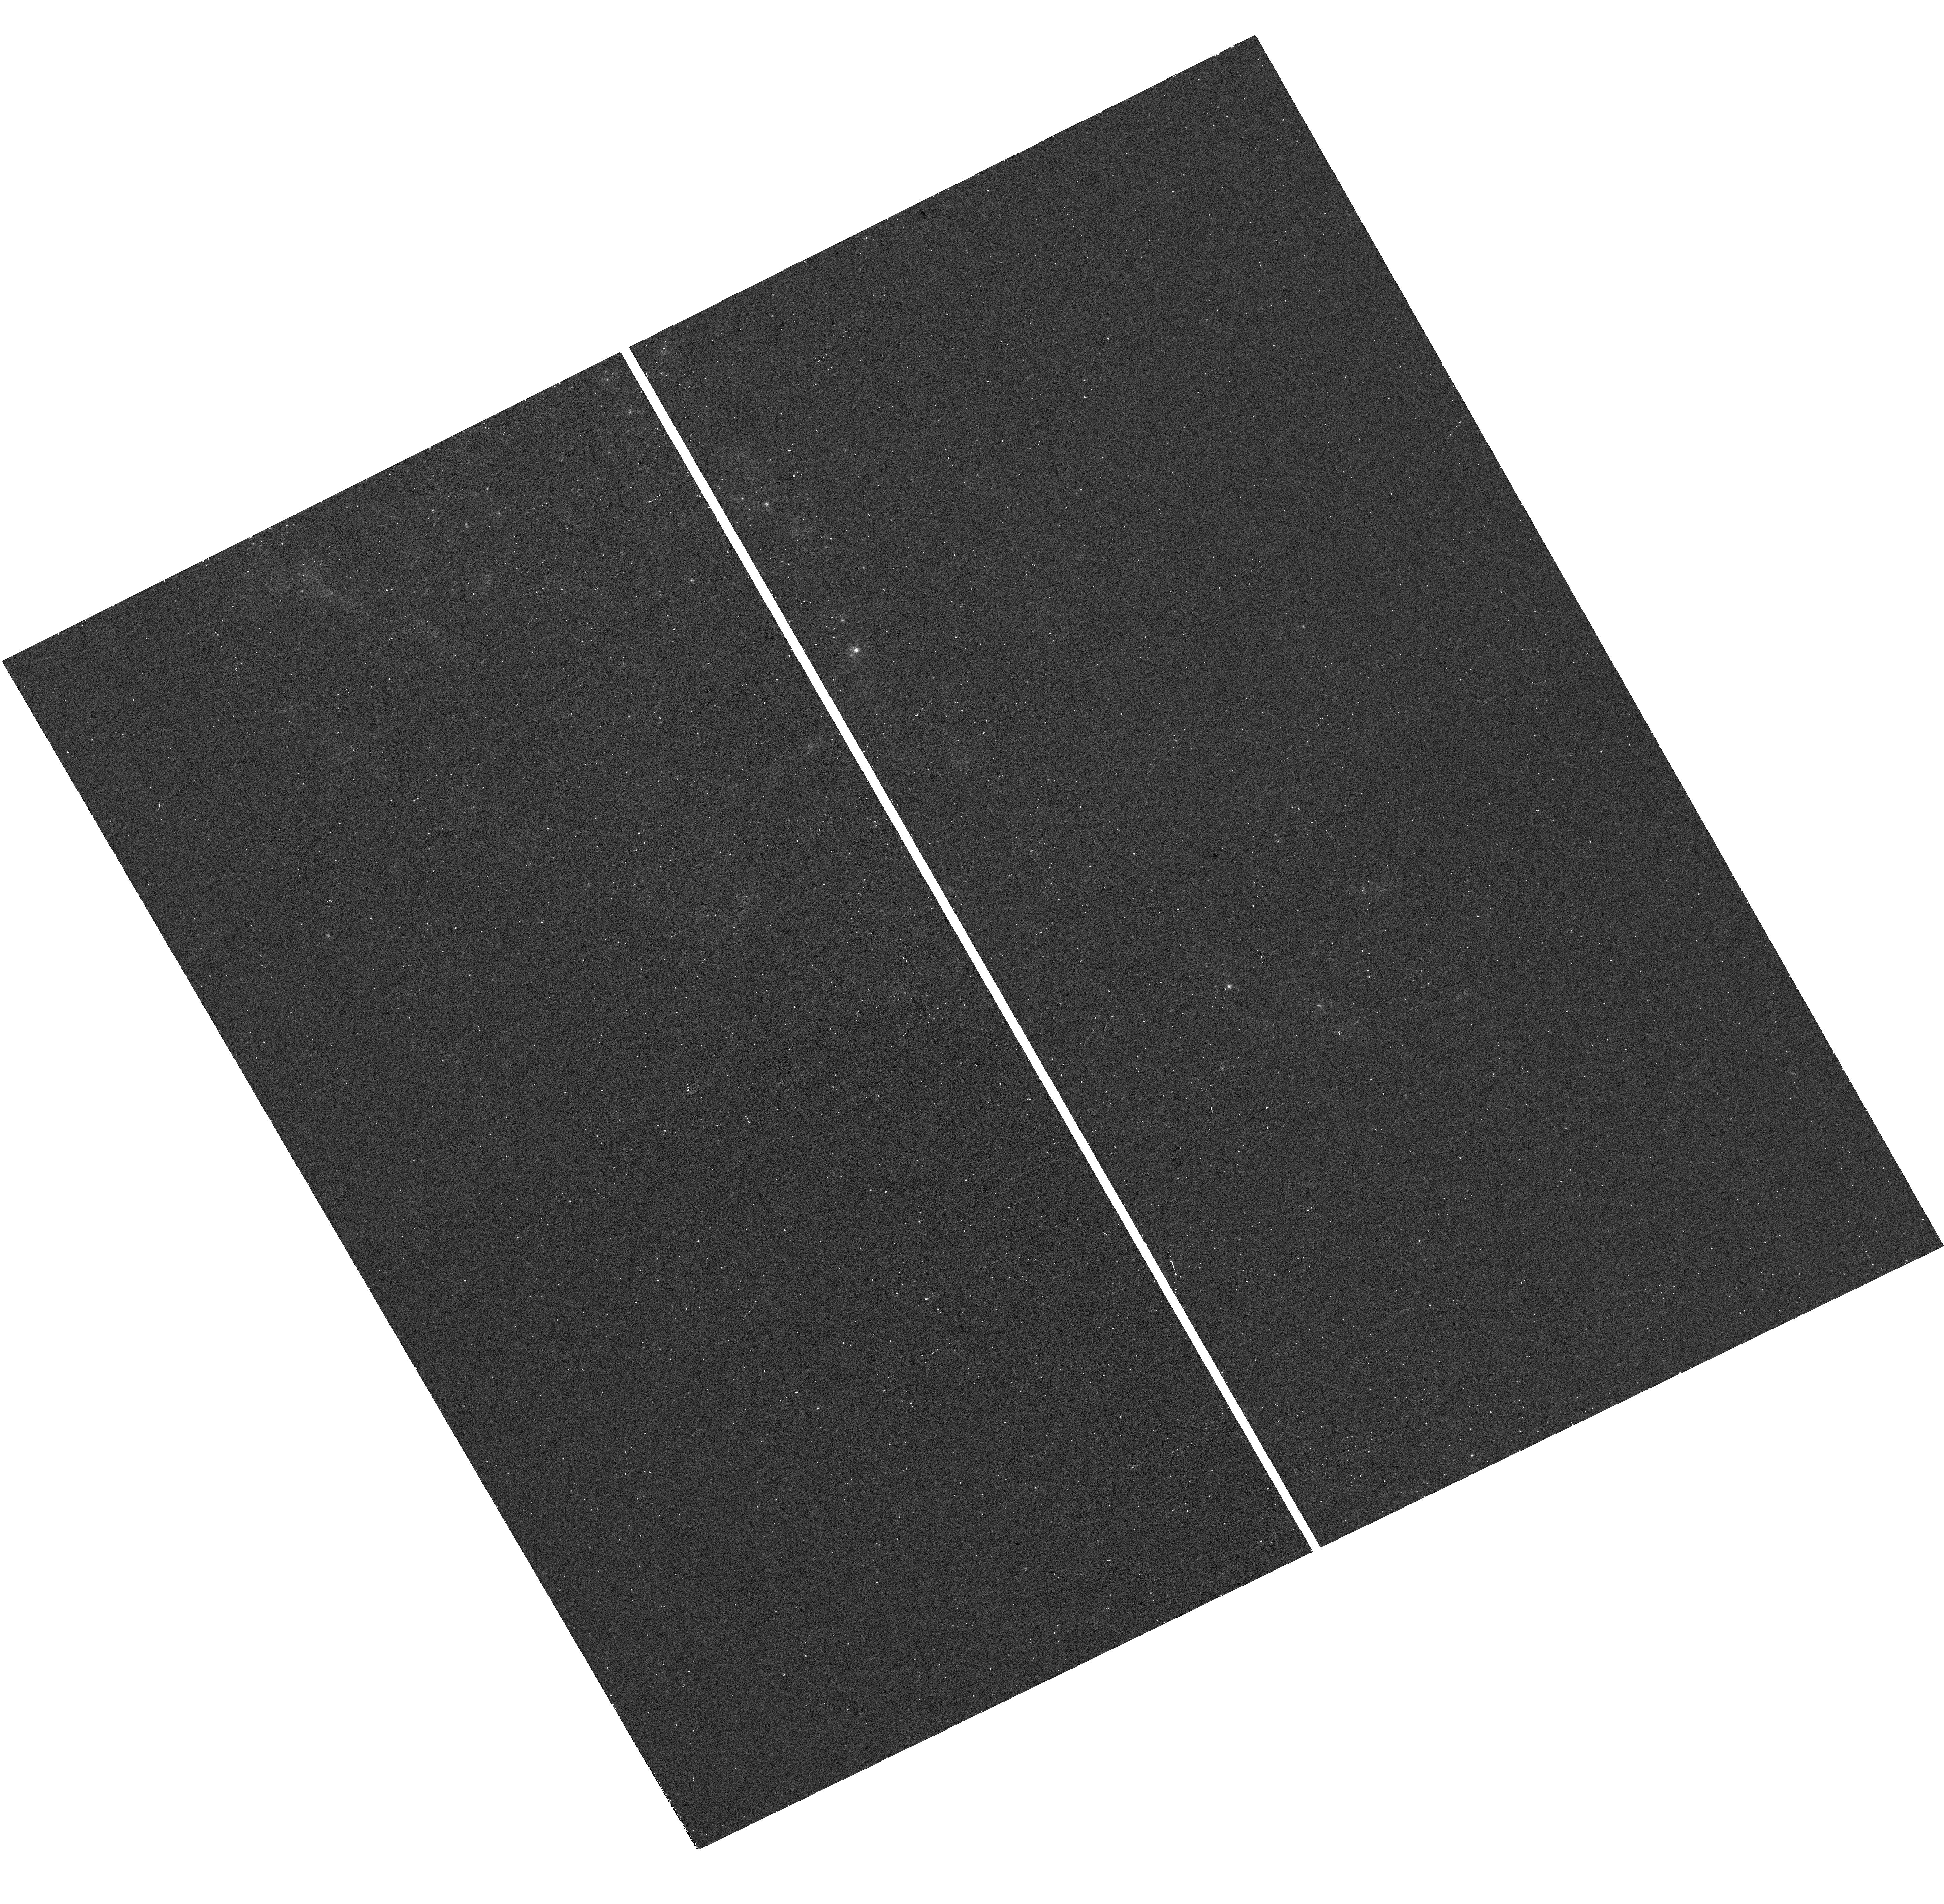
Target: SN2021YJA. Instrument: WFC3/UVIS. Filter: F275W. Exposure: 18 min. Observation ID: hst_17506_10_wfc3_uvis_f275w_if8c10

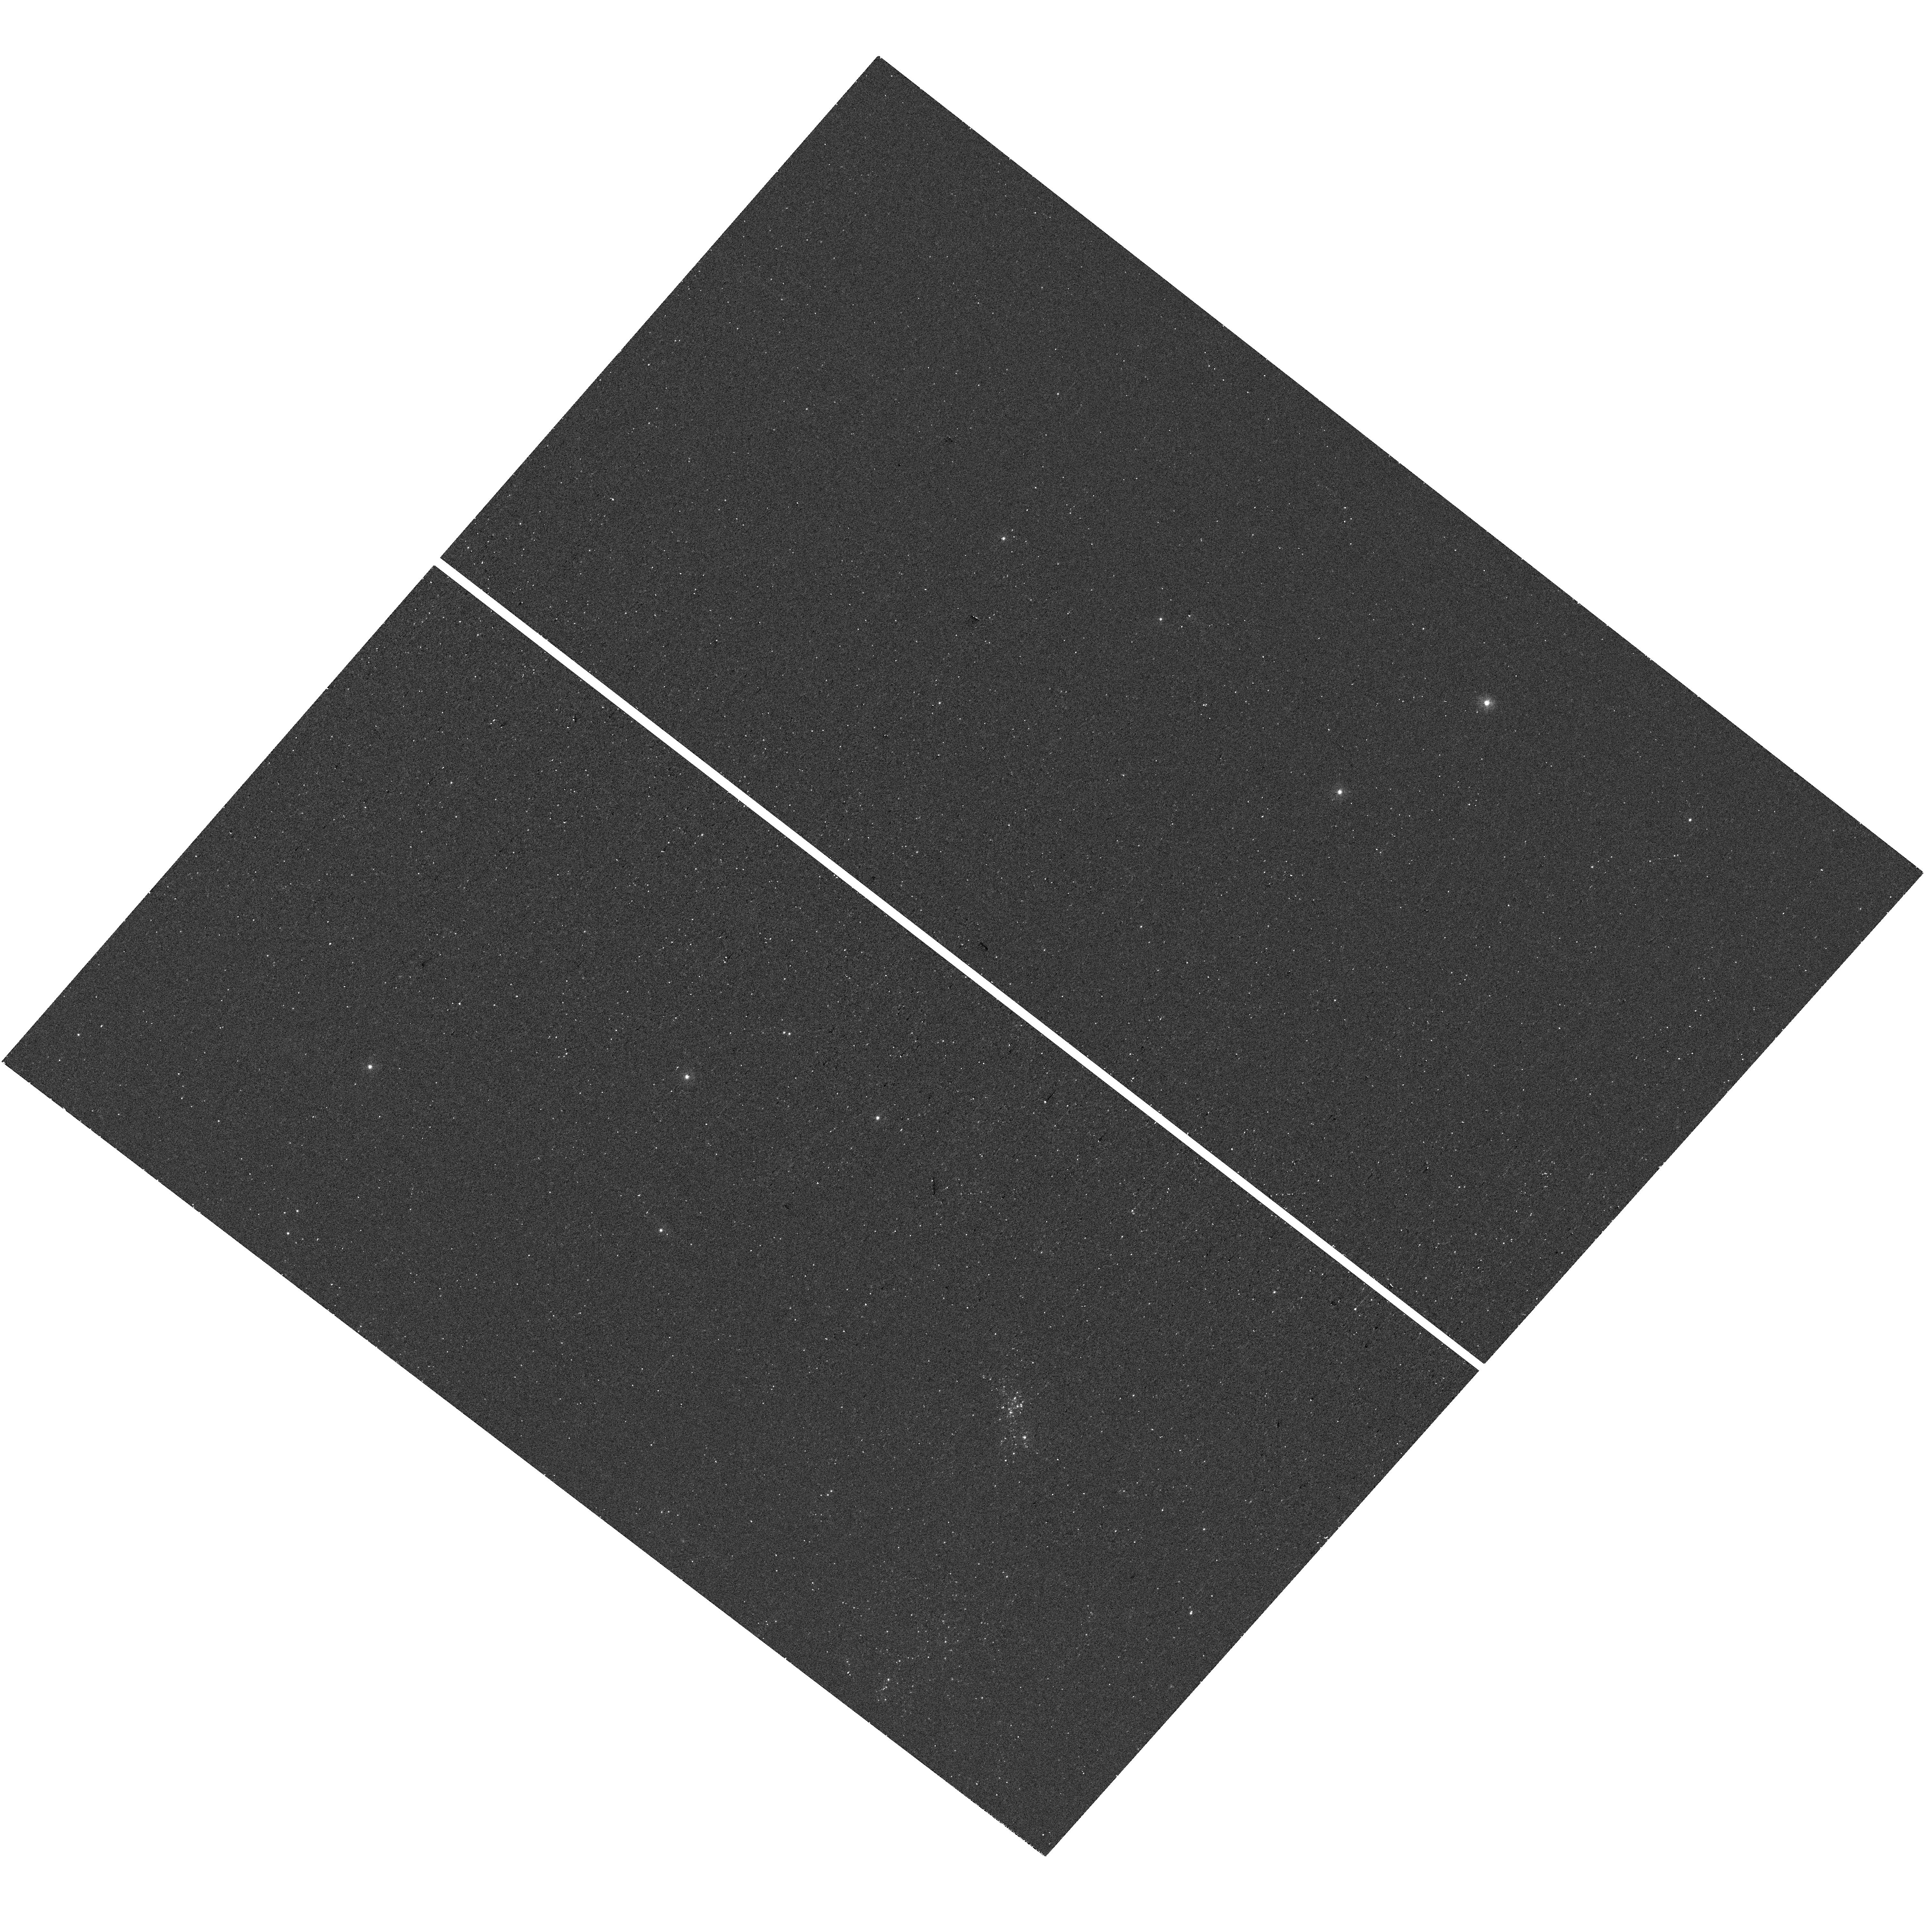
Target: SN2005AF. Instrument: WFC3/UVIS. Filter: F275W. Exposure: 20 min. Observation ID: hst_17506_03_wfc3_uvis_f275w_if8c03

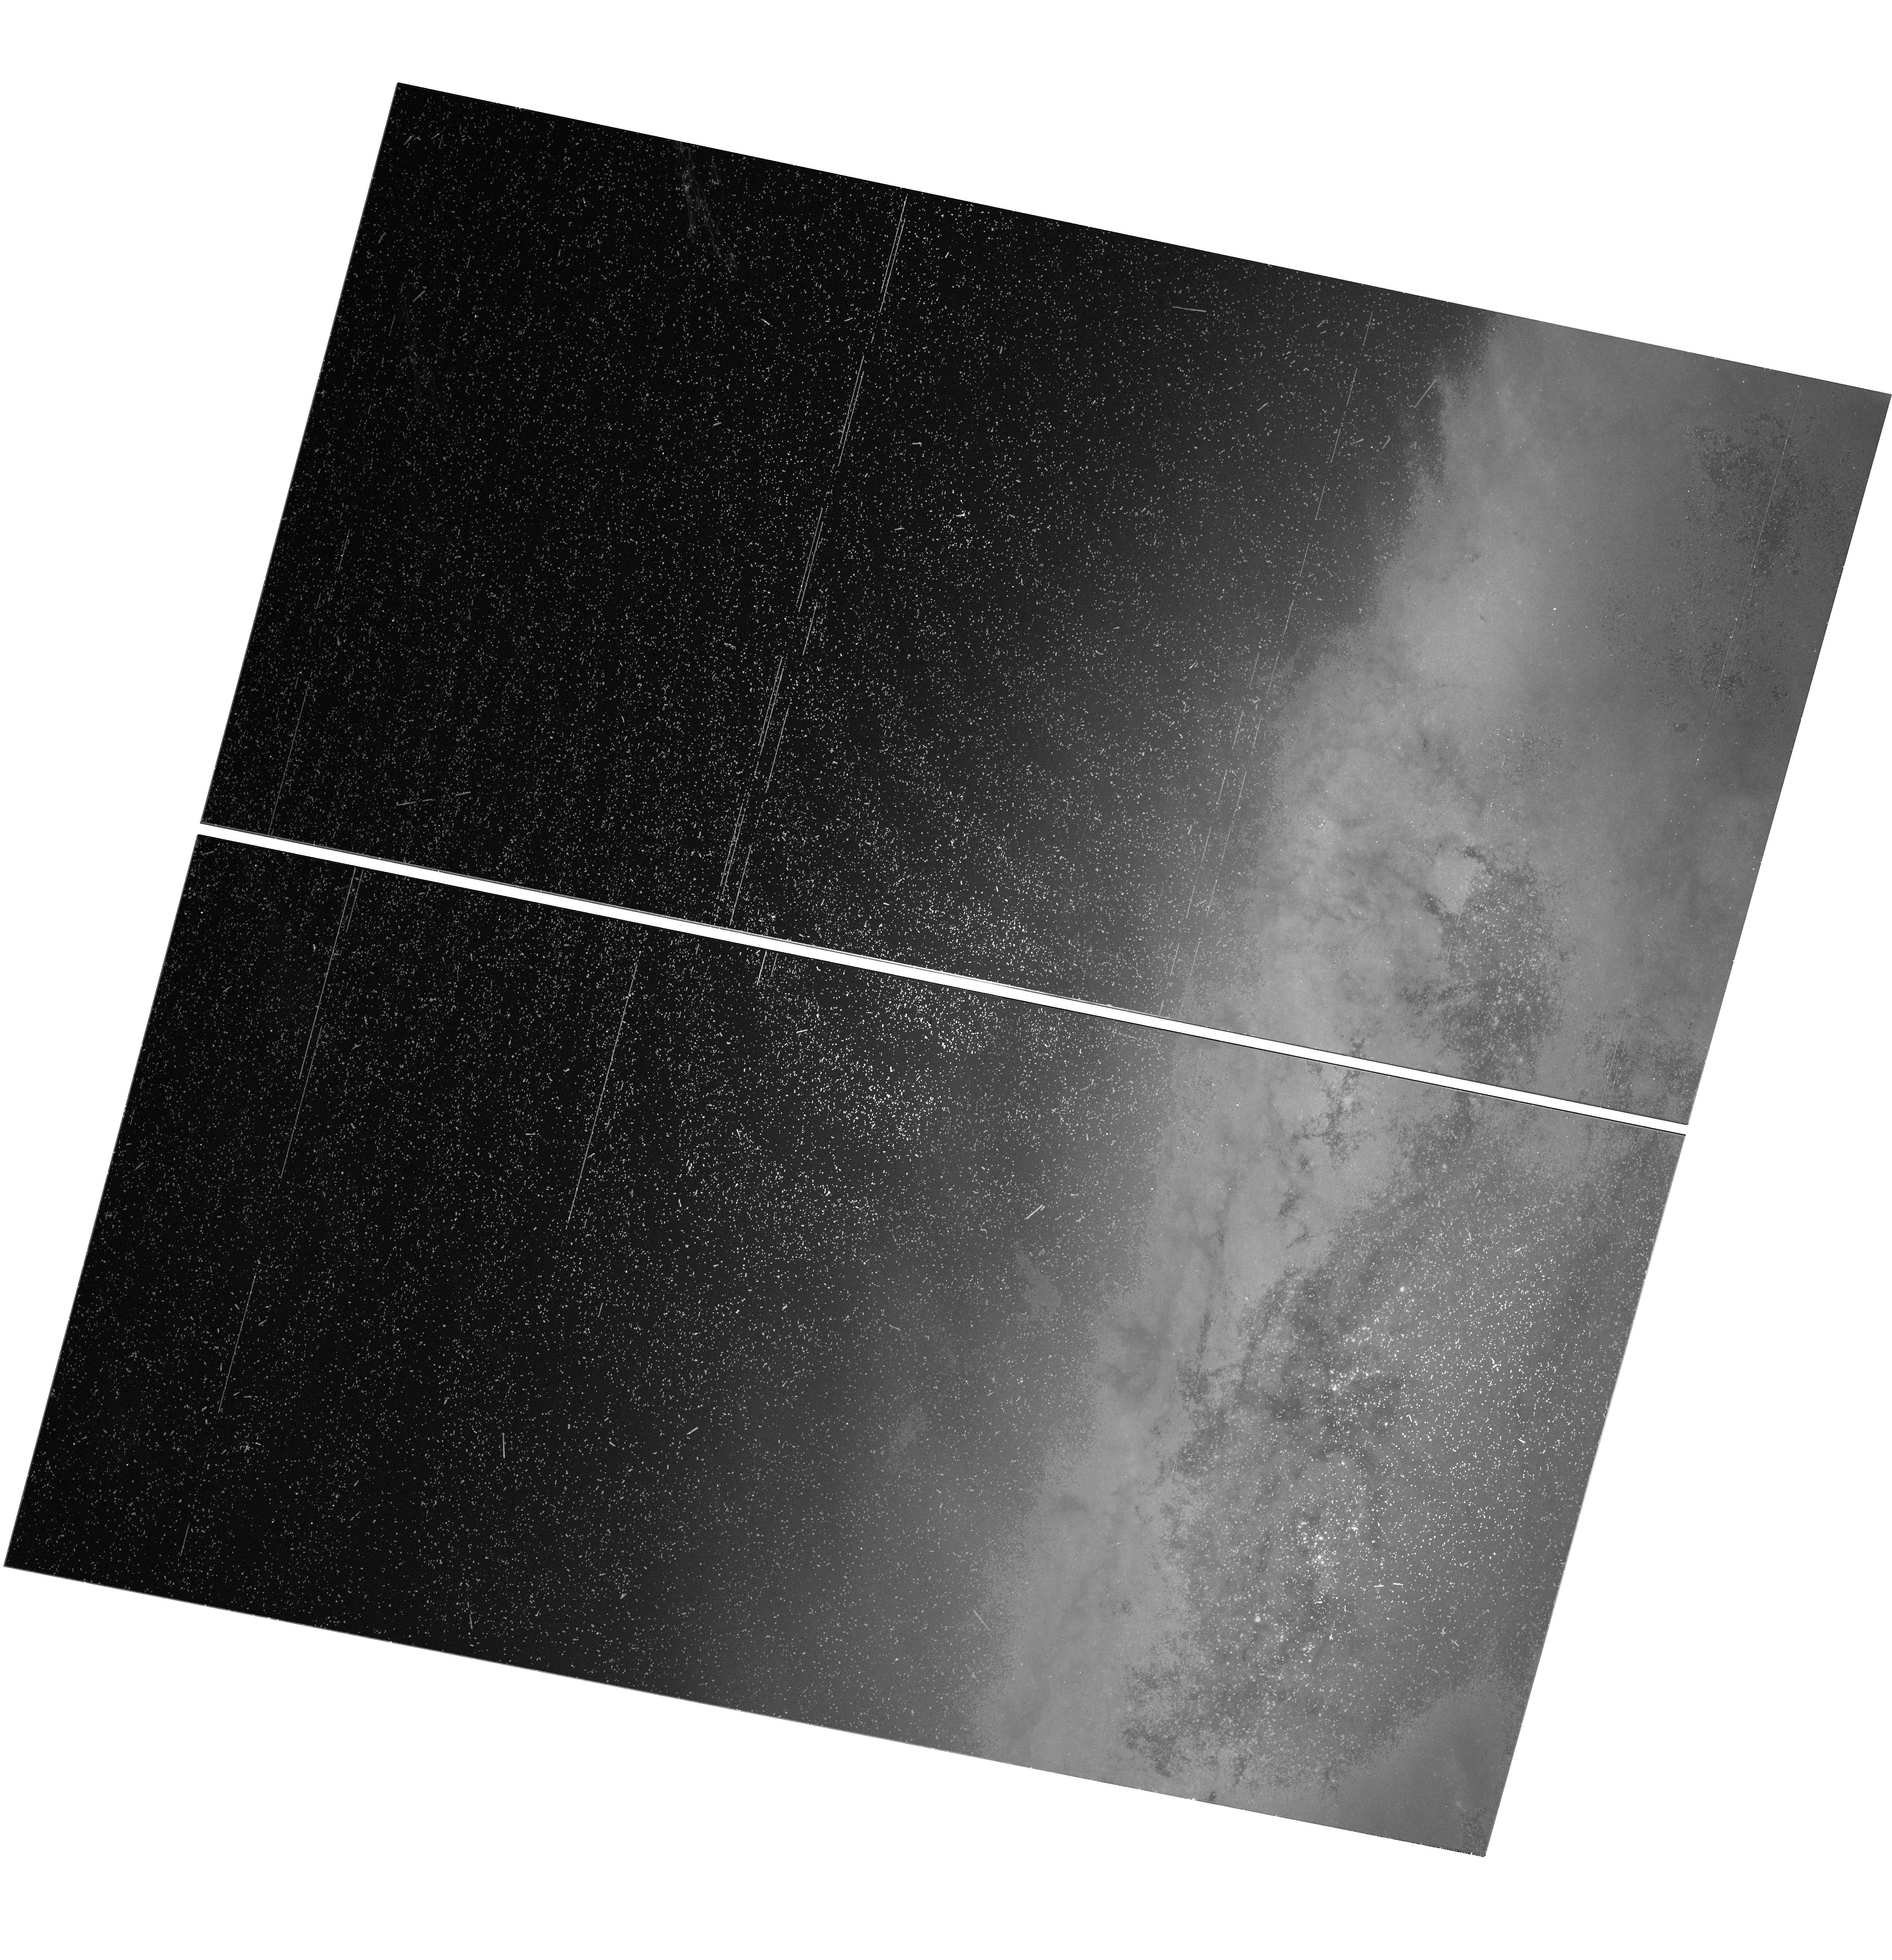
Target: SN2014BC. Instrument: WFC3/UVIS. Filter: F555W. Exposure: 18 min. Observation ID: hst_17506_16_wfc3_uvis_f555w_if8c16

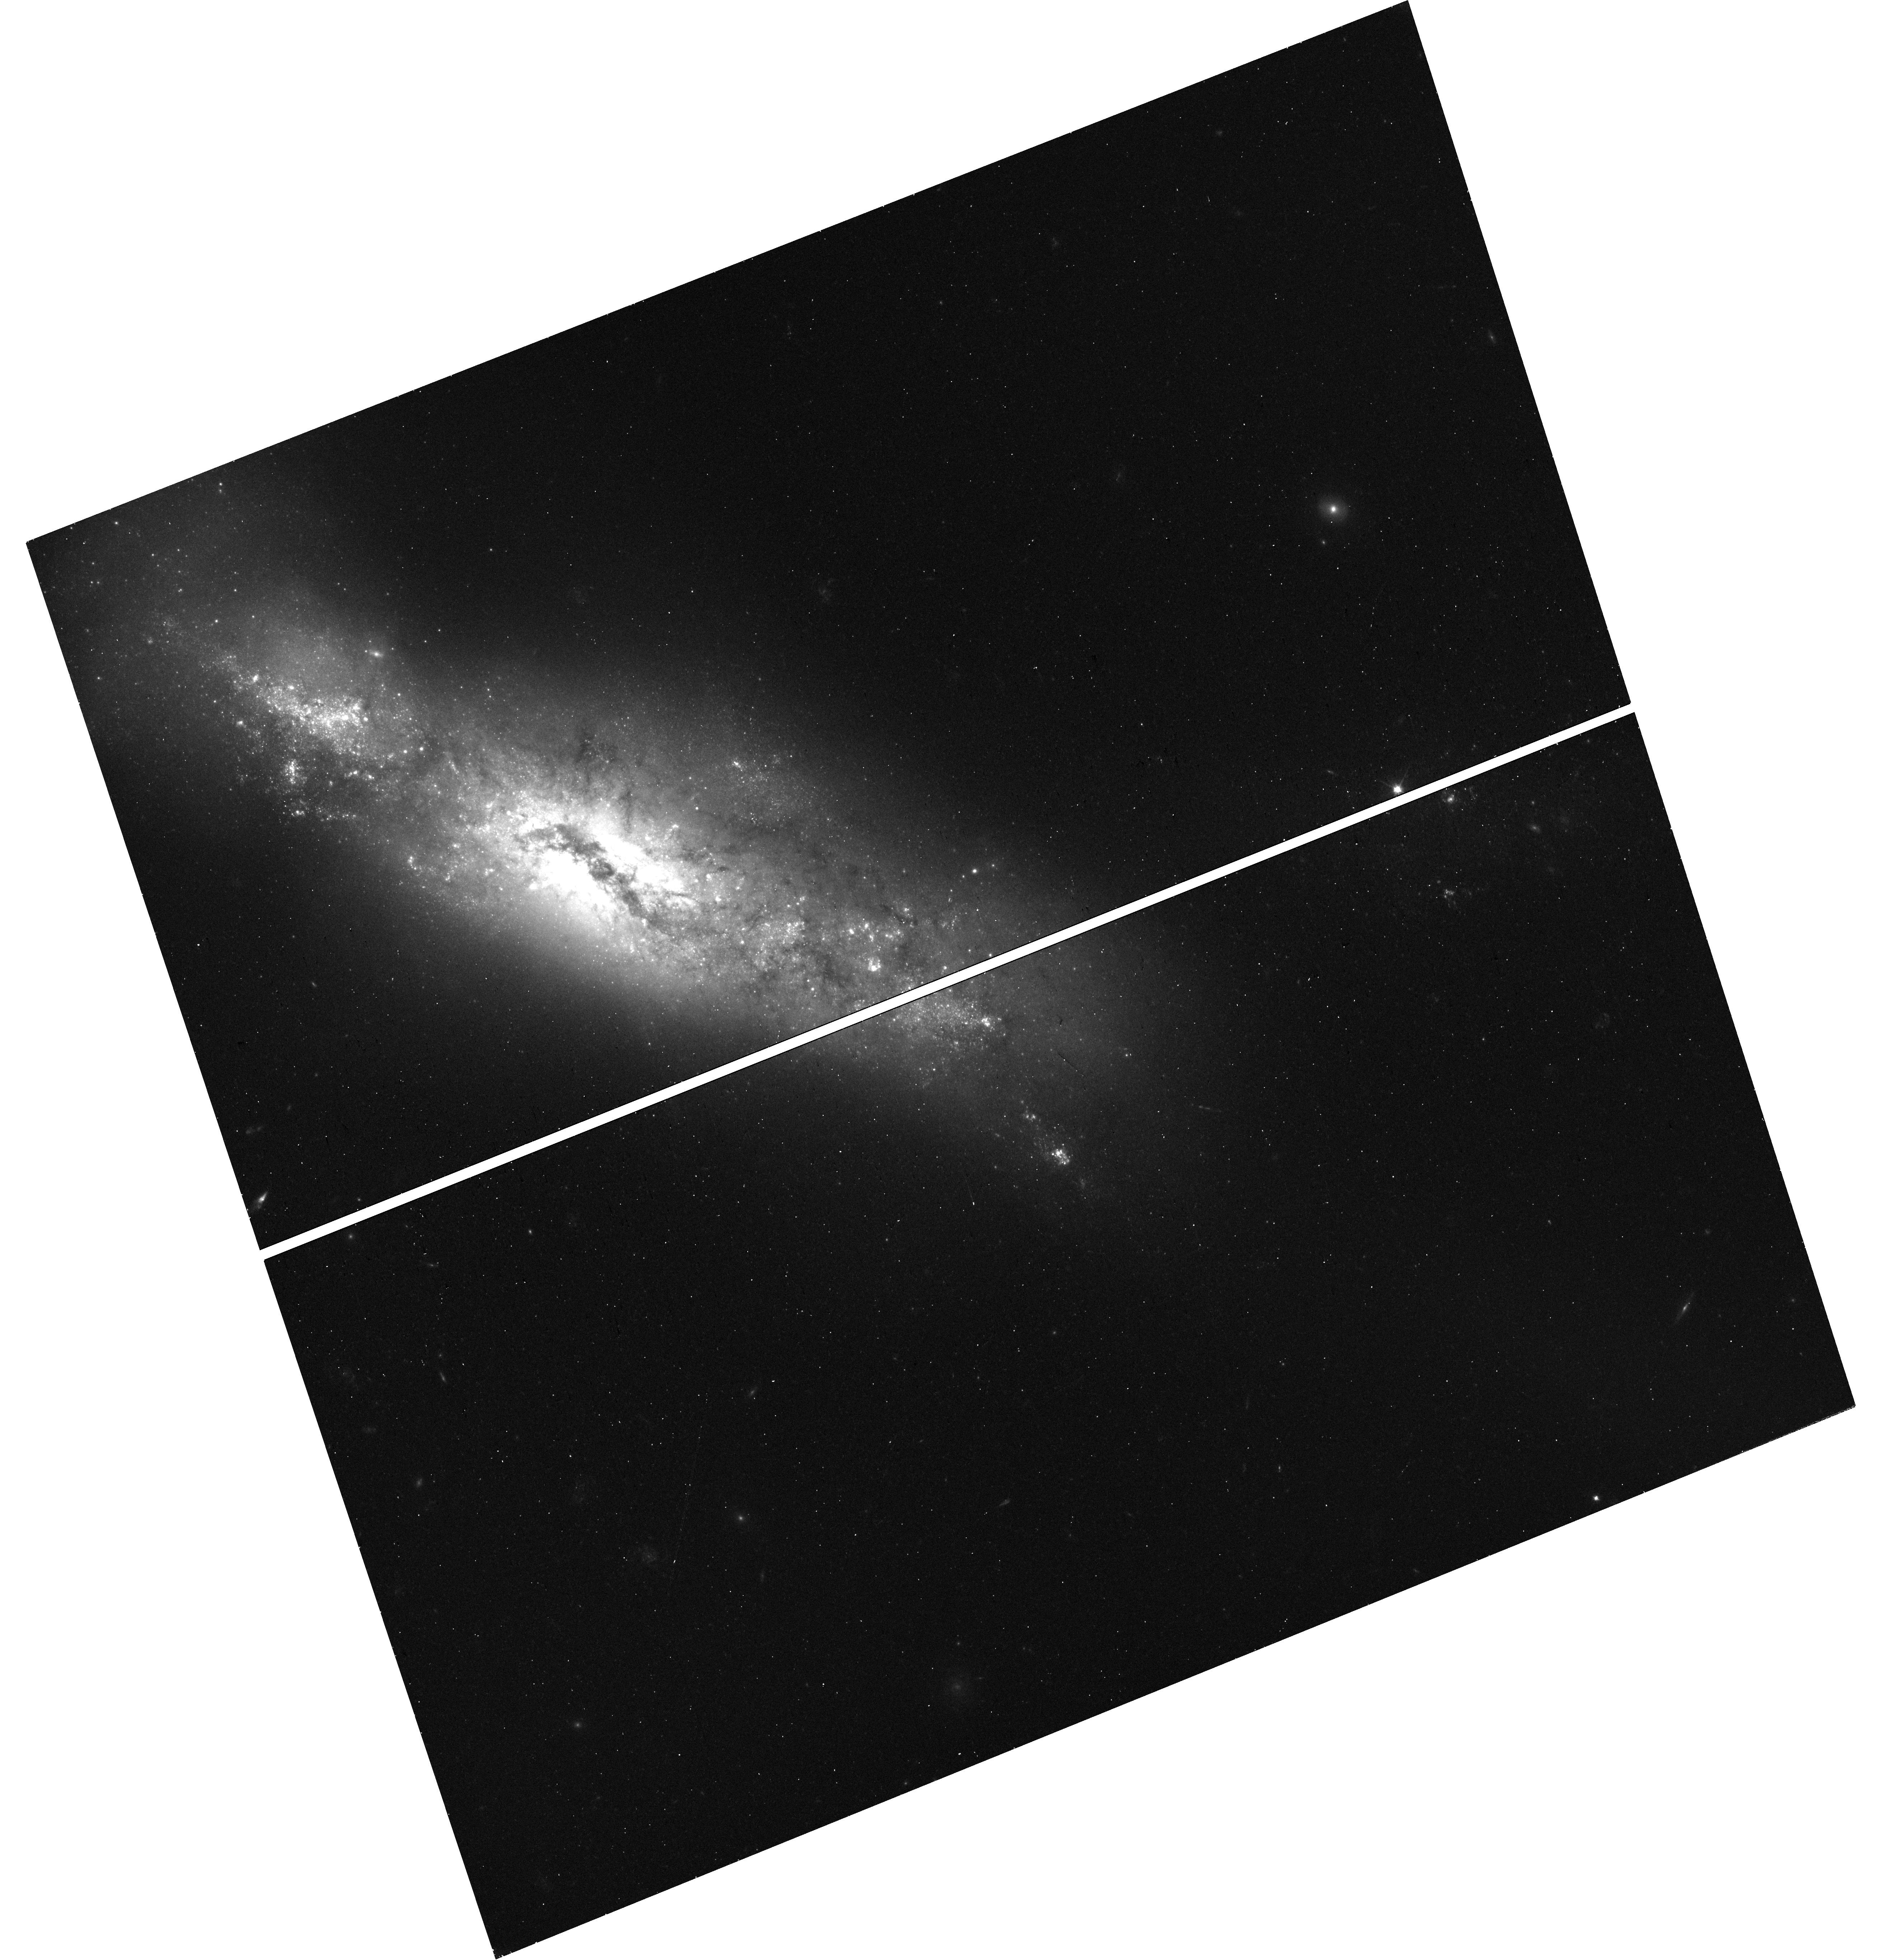
Target: SN2014G. Instrument: WFC3/UVIS. Filter: F555W. Exposure: 18 min. Observation ID: hst_17506_26_wfc3_uvis_f555w_if8c26

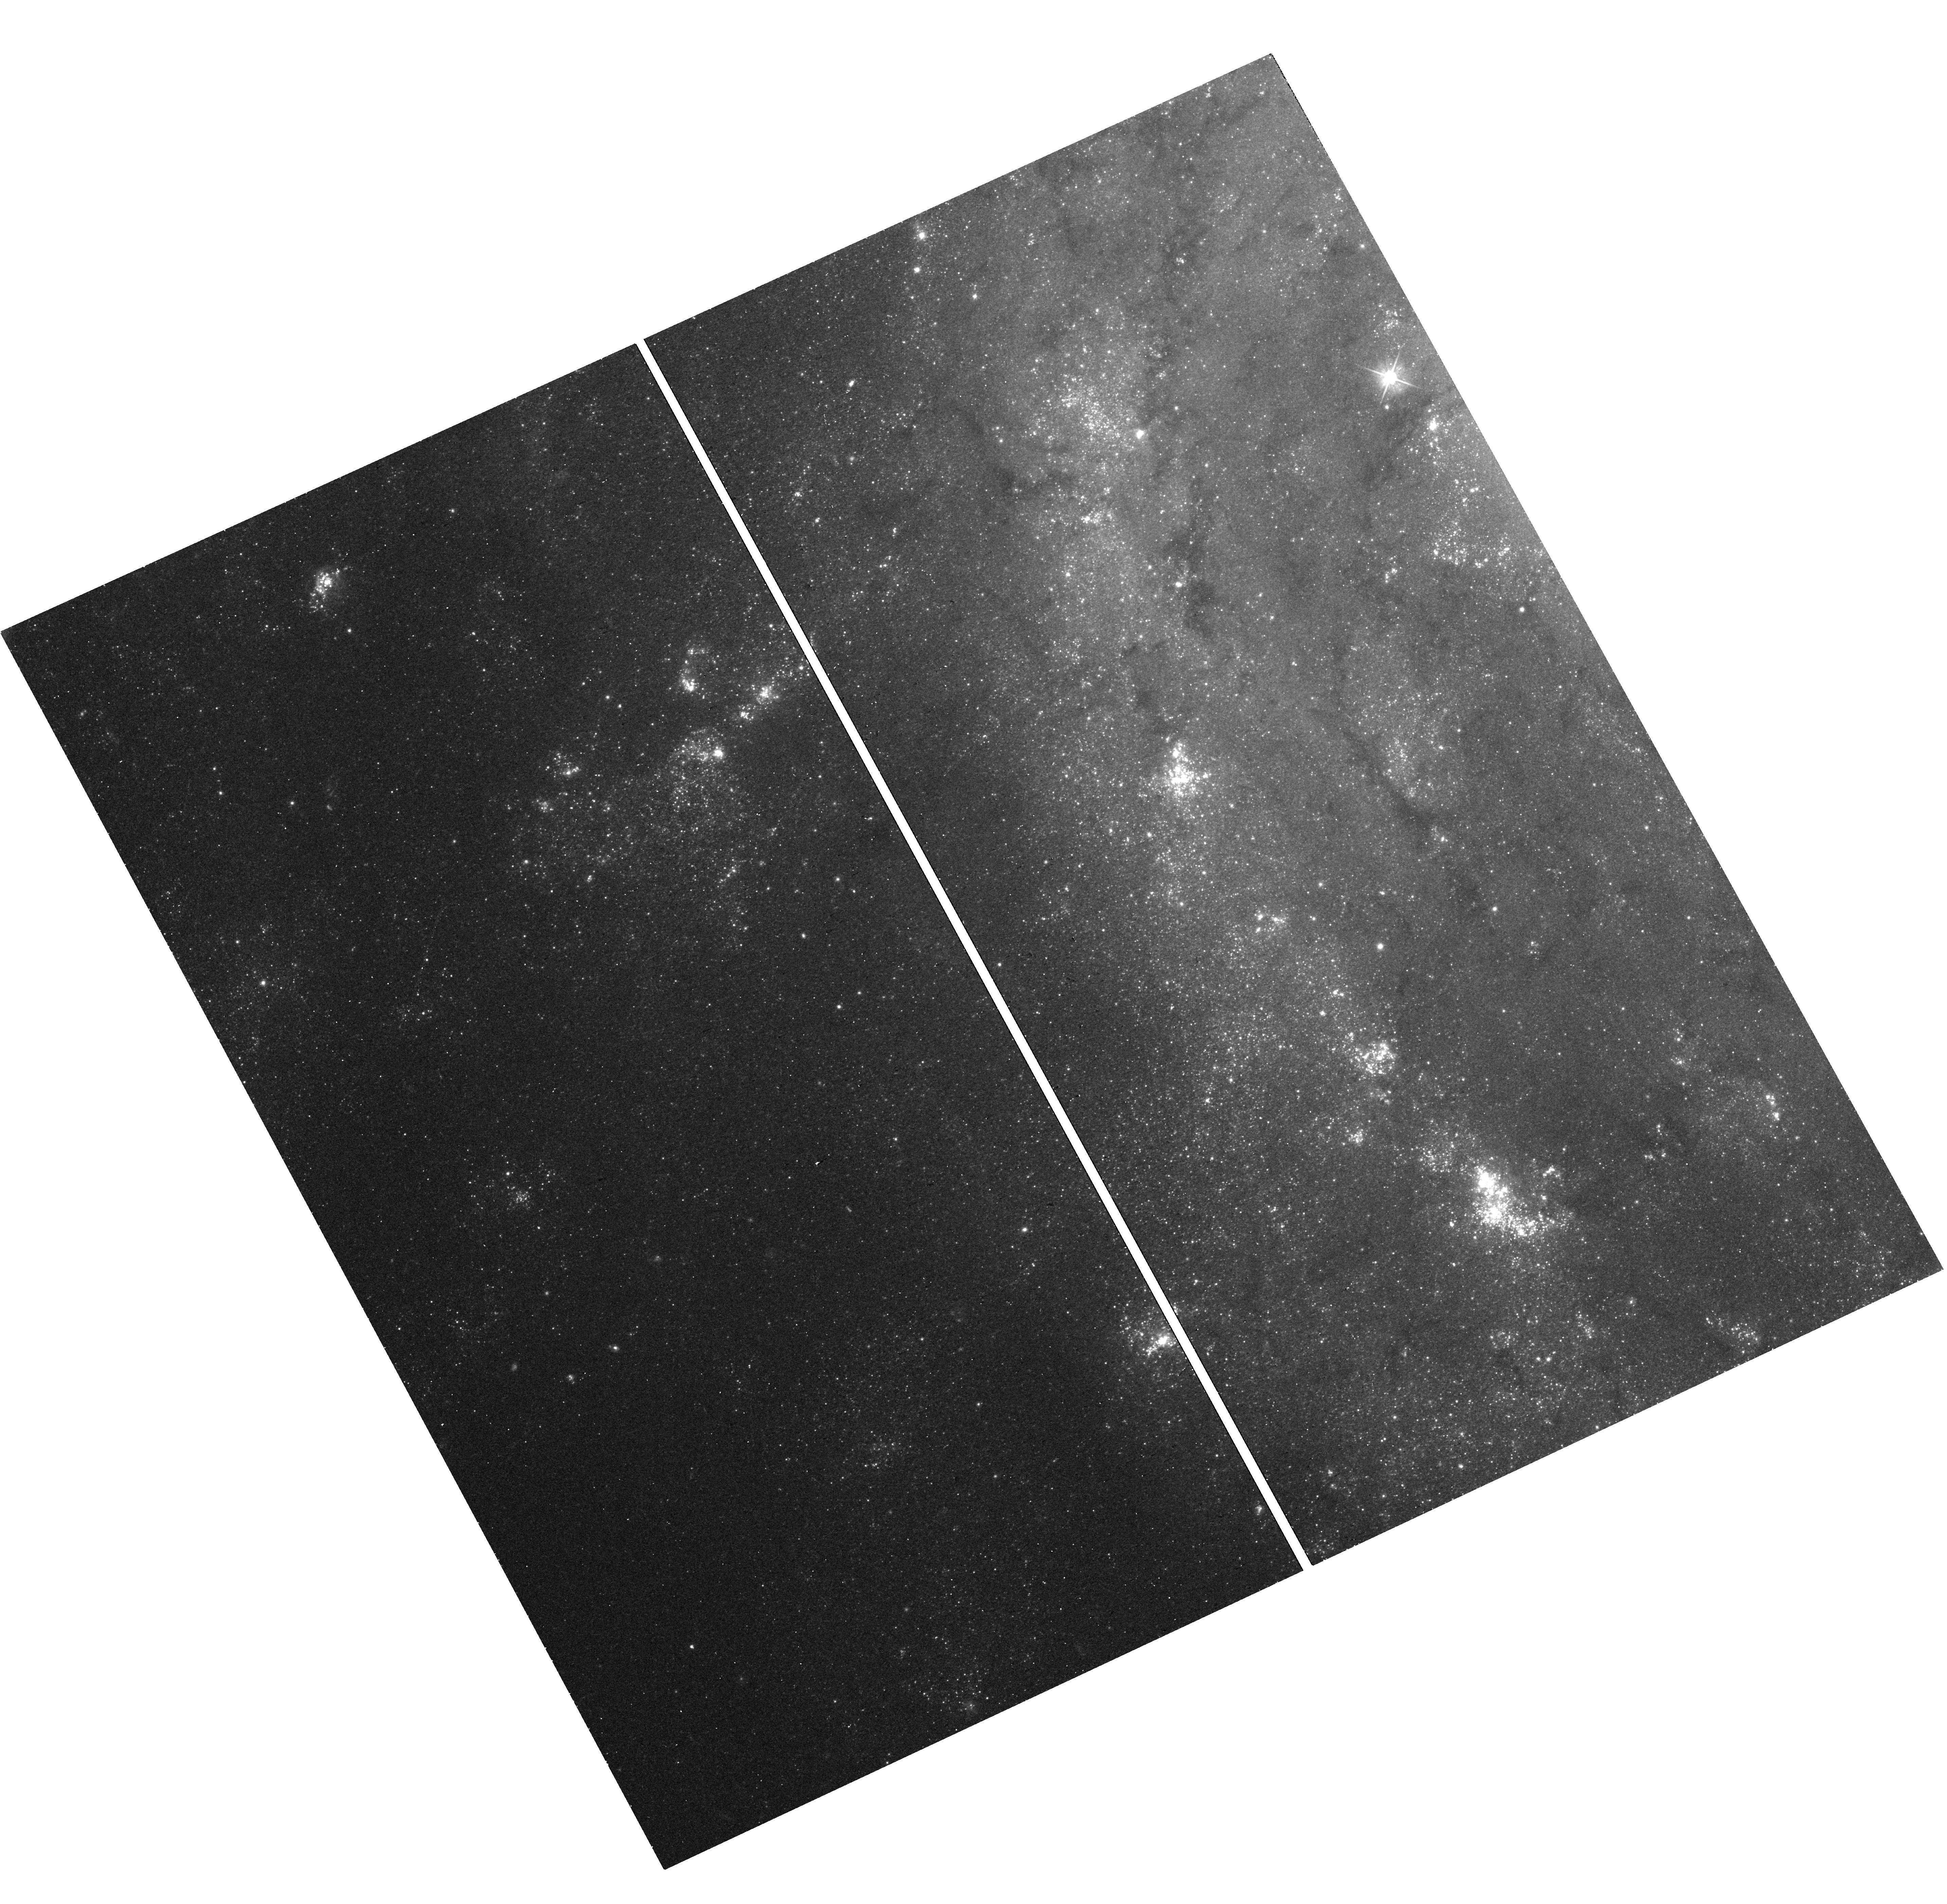
Target: SN2013EJ. Instrument: WFC3/UVIS. Filter: F555W. Exposure: 19 min. Observation ID: hst_17506_04_wfc3_uvis_f555w_if8c04

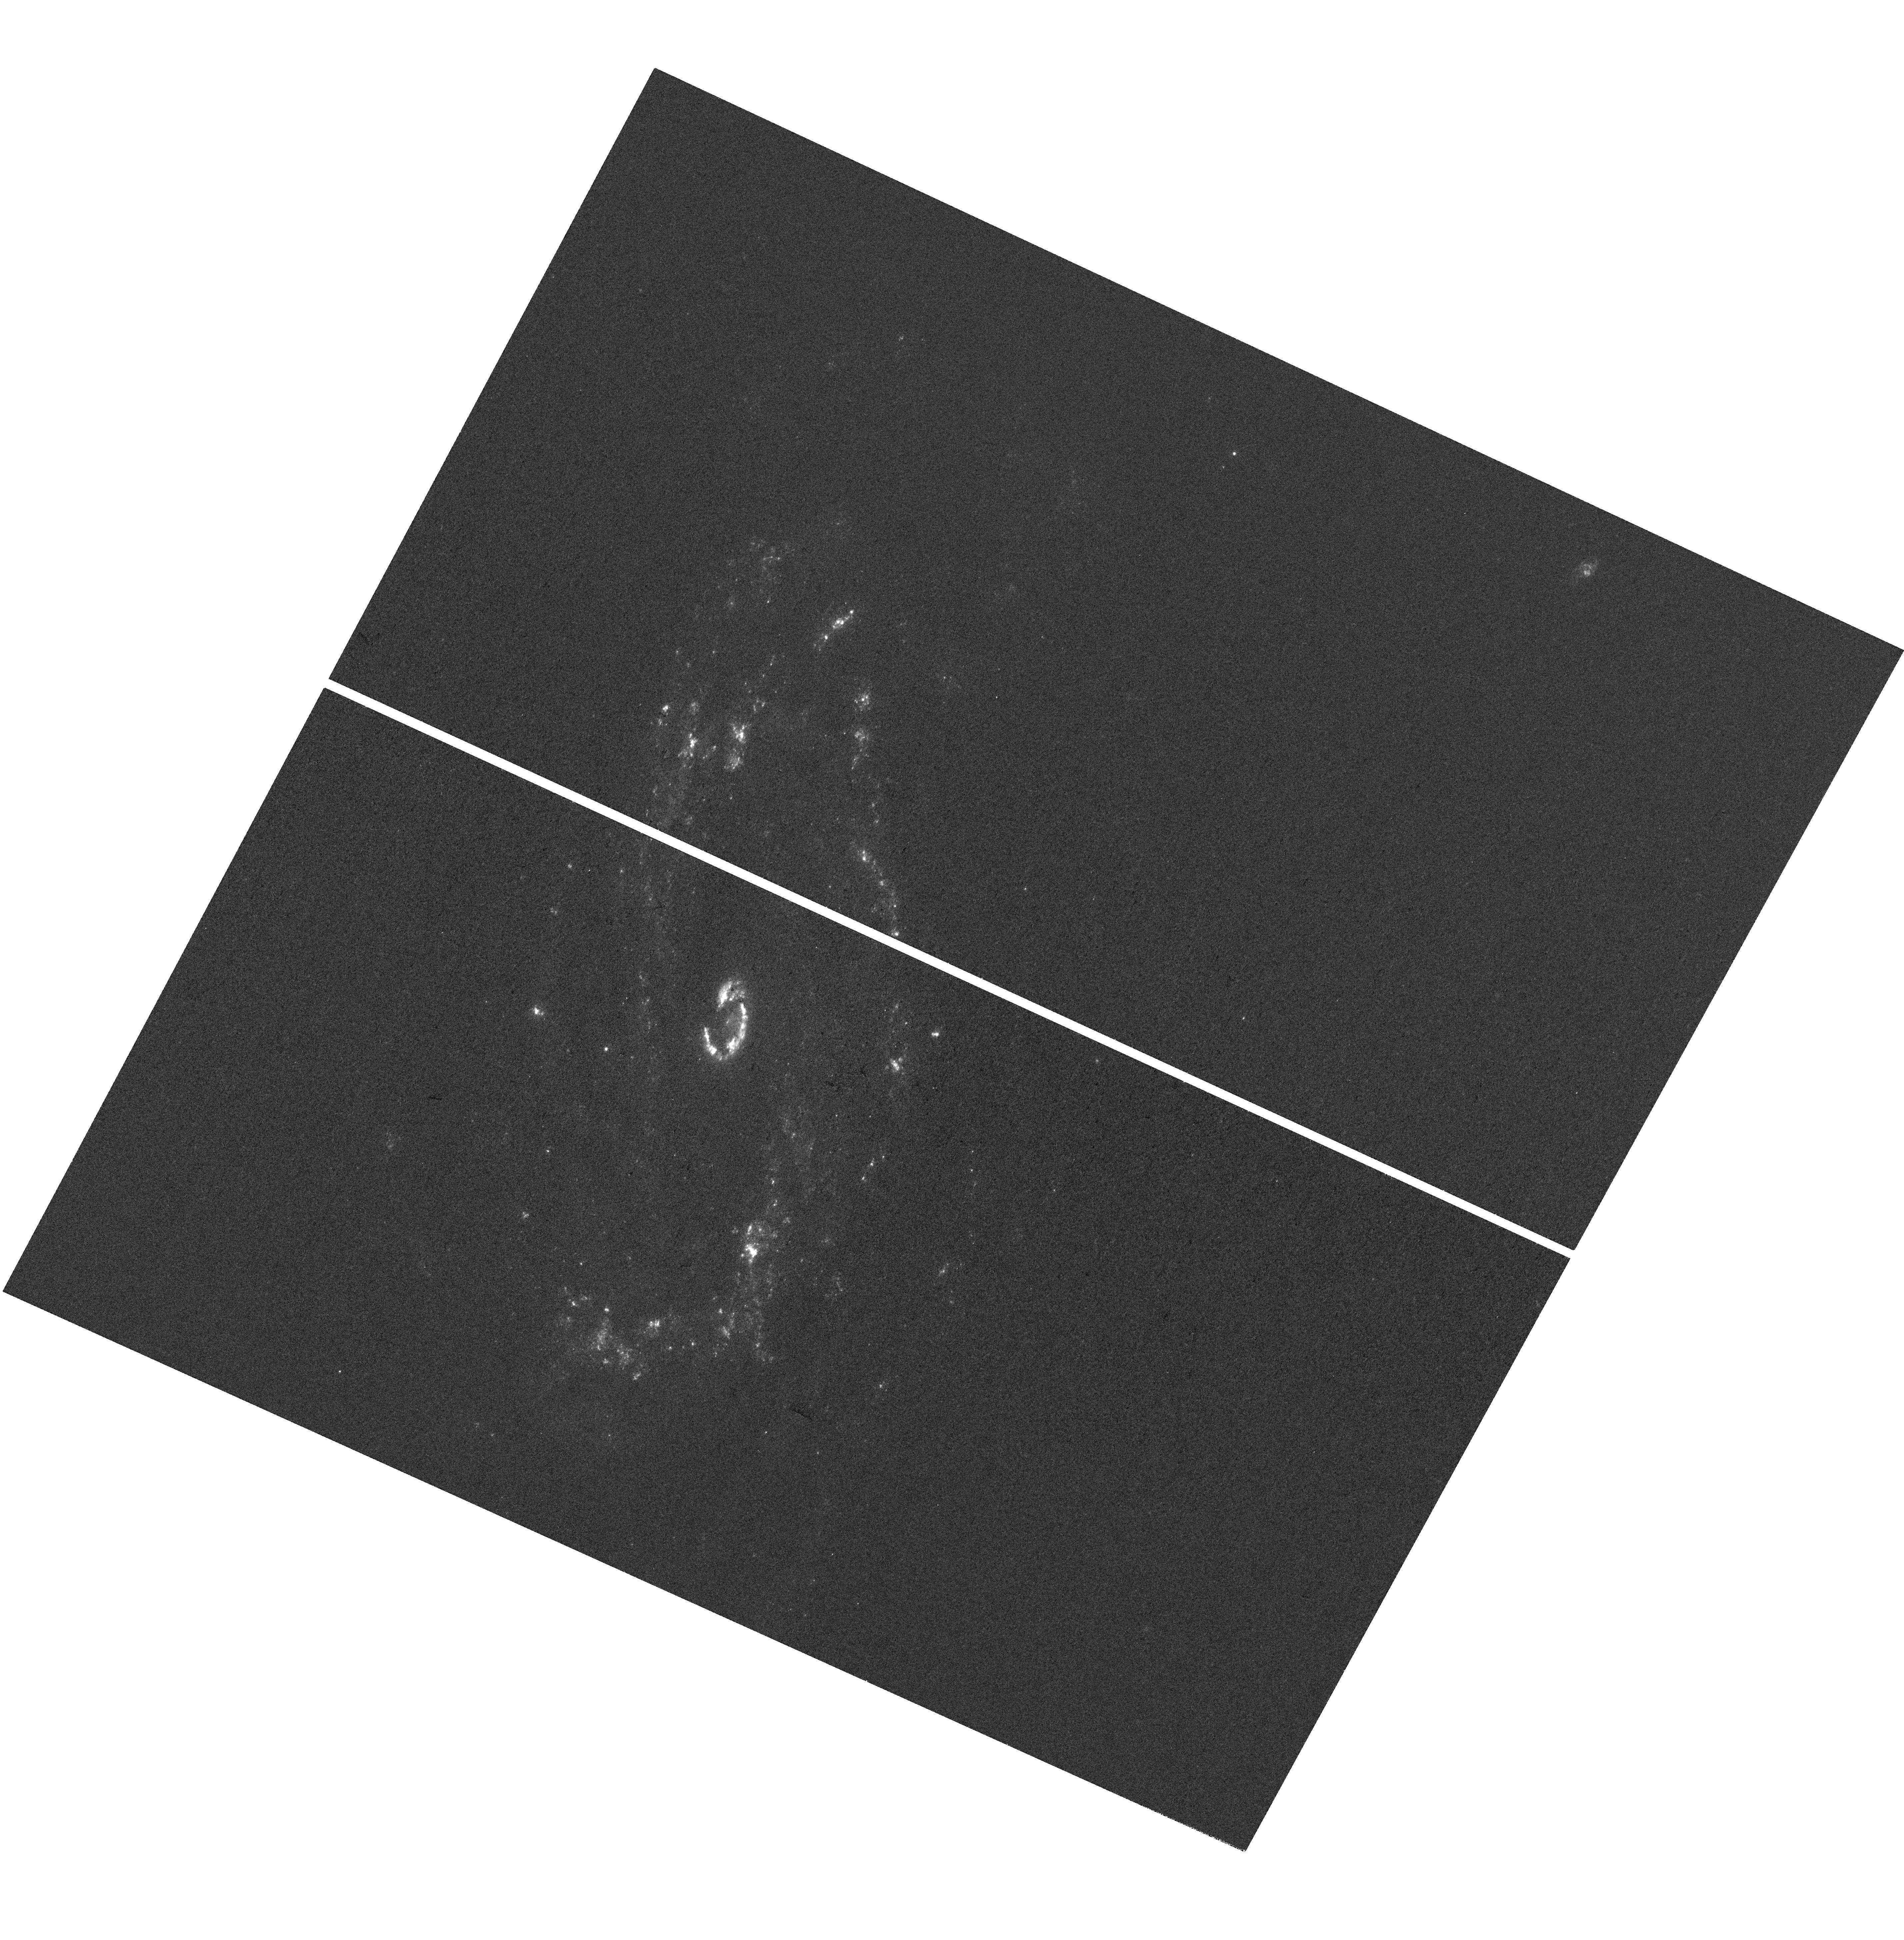
Target: SN2004DG. Instrument: WFC3/UVIS. Filter: F275W. Exposure: 39 min. Observation ID: hst_17506_28_wfc3_uvis_f275w_if8c28

Constraining the CSM Interaction Engine in Type II Supernovae (PI: Jacobson-Galan, Wynn Vicente)

Late-stage evolution of red supergiant stars and their explosive demise as type II supernovae (SNe II) remain to be active areas of inquiry in astrophysics. Recently, late-time (t > 900 days) observations of SNe II 2013ej and 2017eaw revealed a prominent excess of UV emission beyond what is predicted from radioactive decay, consistent with theoretical predictions for on-going interaction between the SN shockwave and intervening circumstellar material. Furthermore, these SNe II display bright JWST IR luminosities, both indicating the presence of large reservoirs of dust and confirming shock interaction as the power source. Now that theory and observations have coalesced, it is essential to target a larger sample of SNe II at very late-times in order to confirm the theoretical prediction that all SNe II should be UV bright at t > 900 days. Here we propose an HST snapshot program to target 38 nearby SNe II in F275W (UV) and F555W (optical) filters. This program seeks to build the largest sample to date of late-time SNe II UV observations in order to (1) constrain the fraction of kinetic shock power thermalization, (2) determine the uncertain rate of red supergiant mass loss in the final centuries before explosion, and (3) confirm ejecta-CSM interaction as a mechanism for heating dust formed in the SN ejecta.